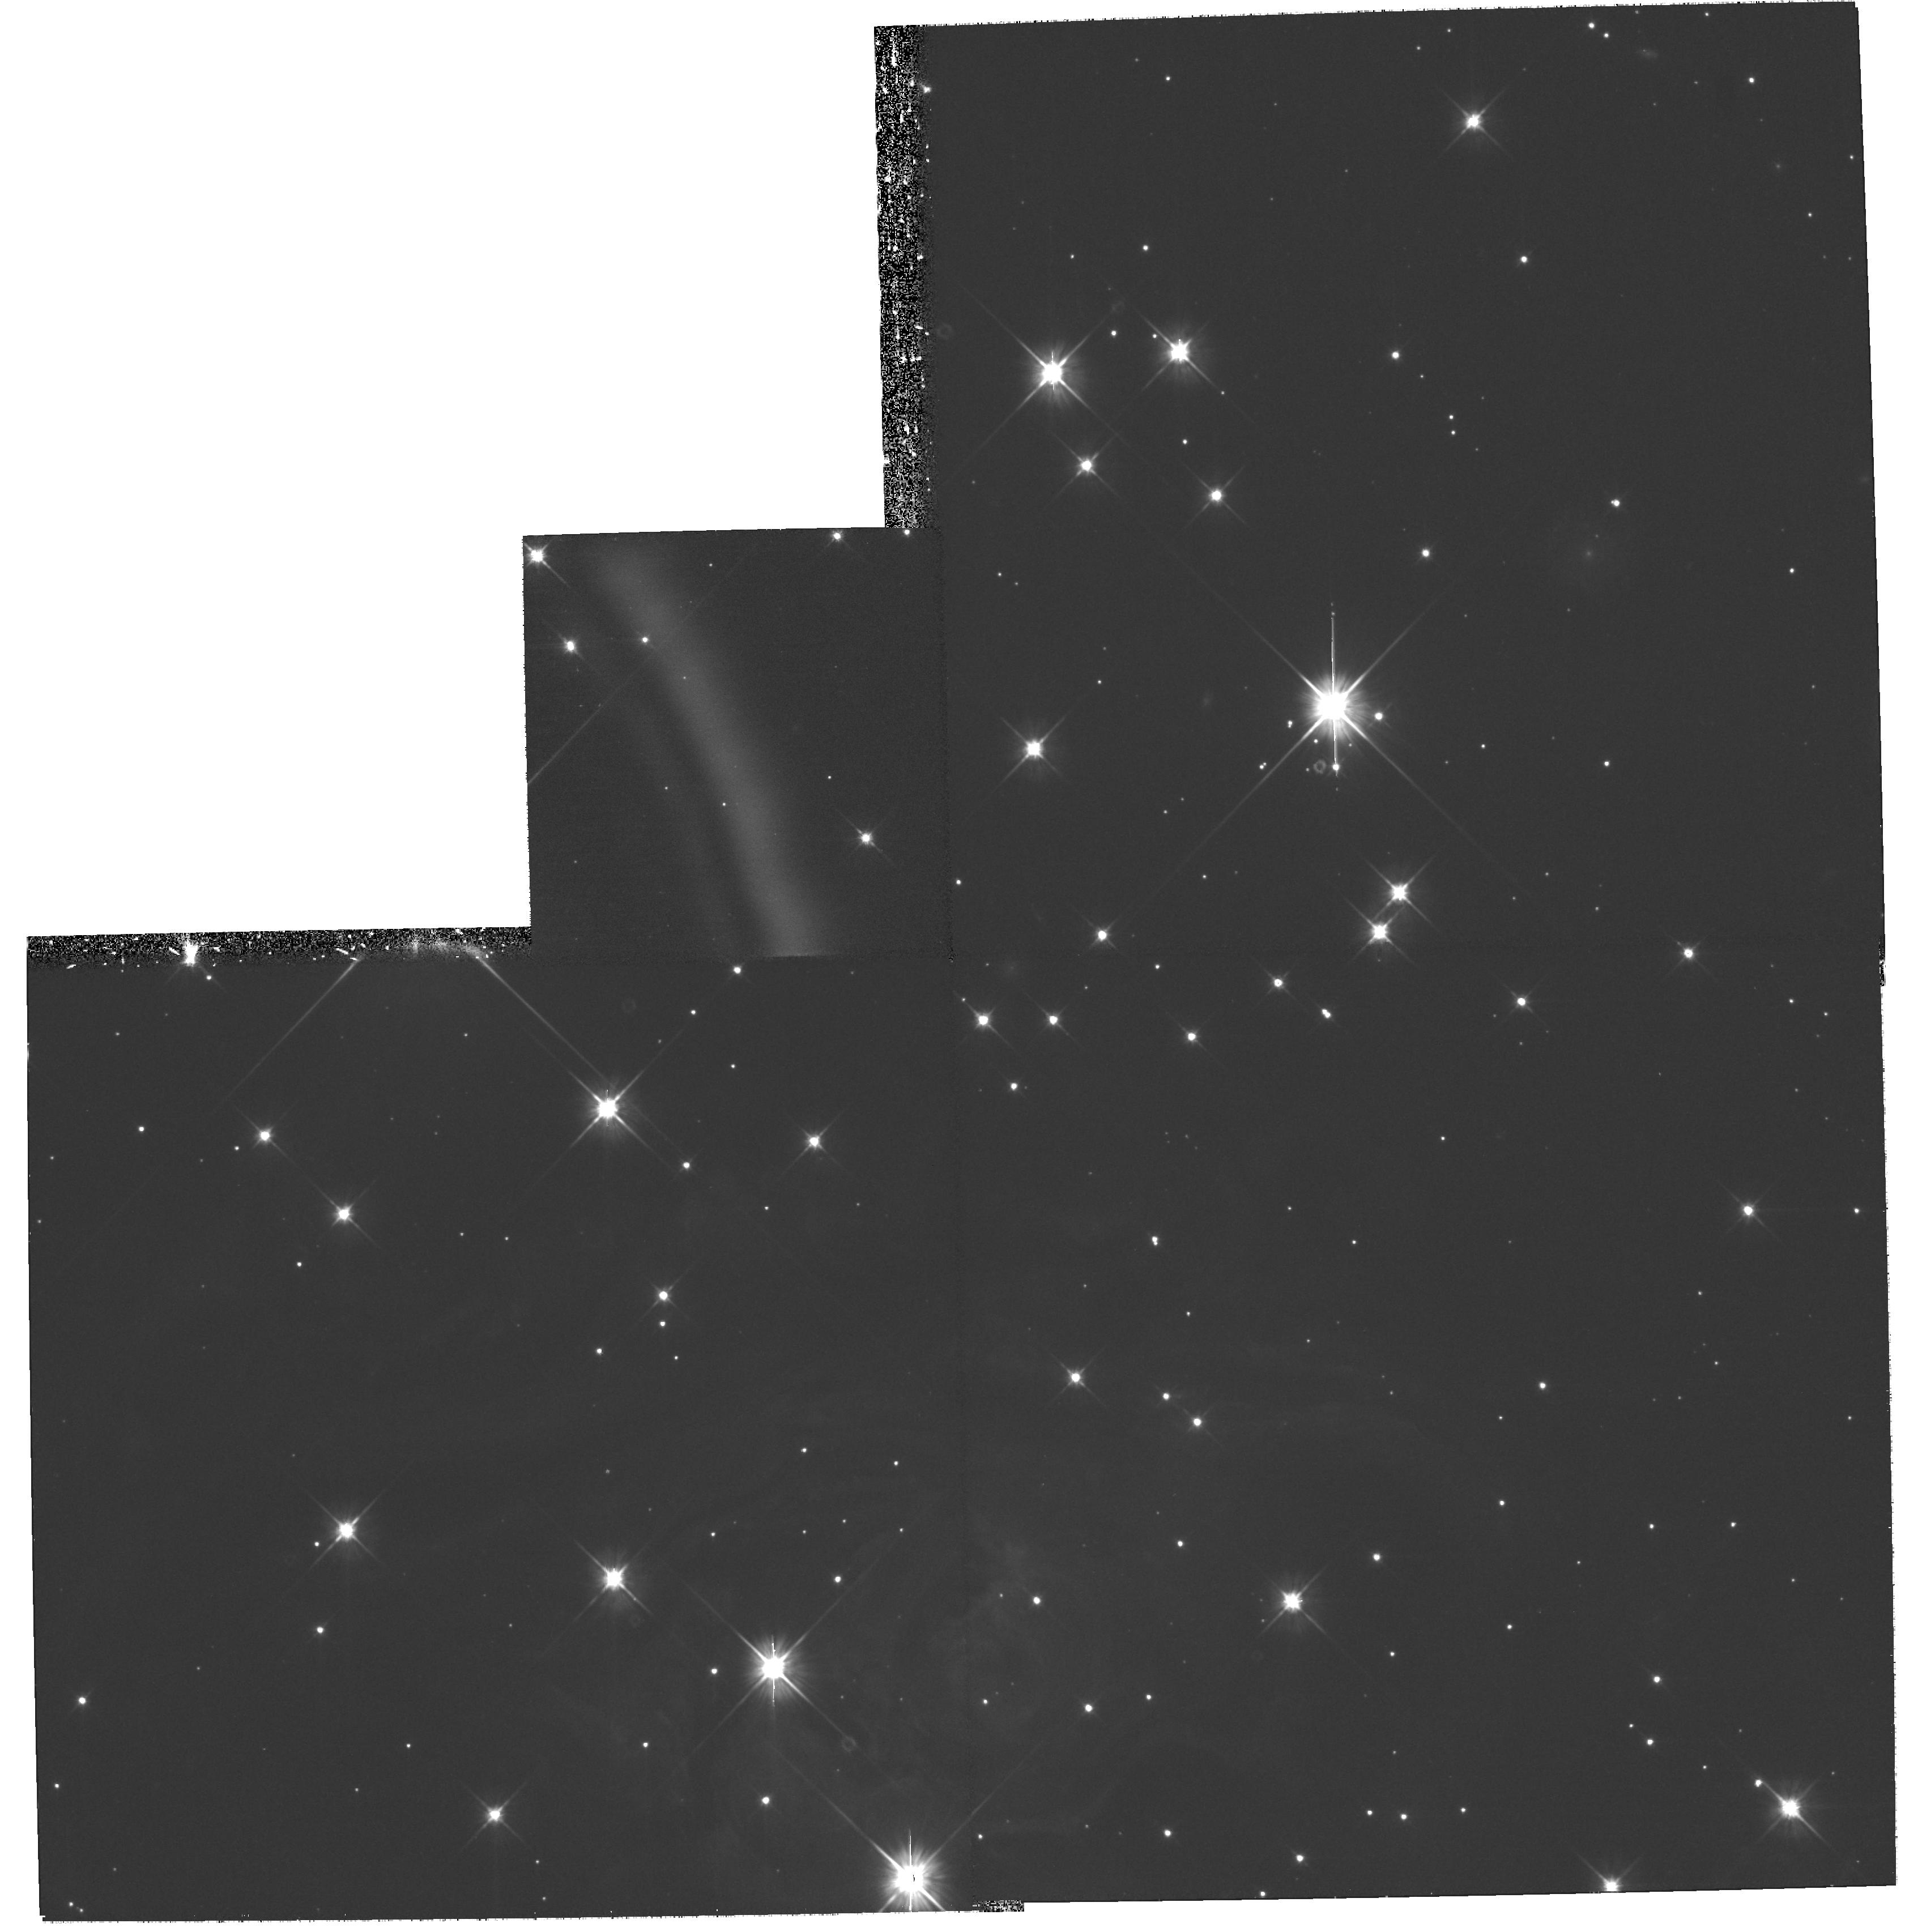
Target: V838-MON-ECHO-COPY
Instrument: WFPC2/PC
Filter: F606W
Exposure: 1.2 h
Observation ID: hst_10913_06_wfpc2_pc_f606w_u9sf06

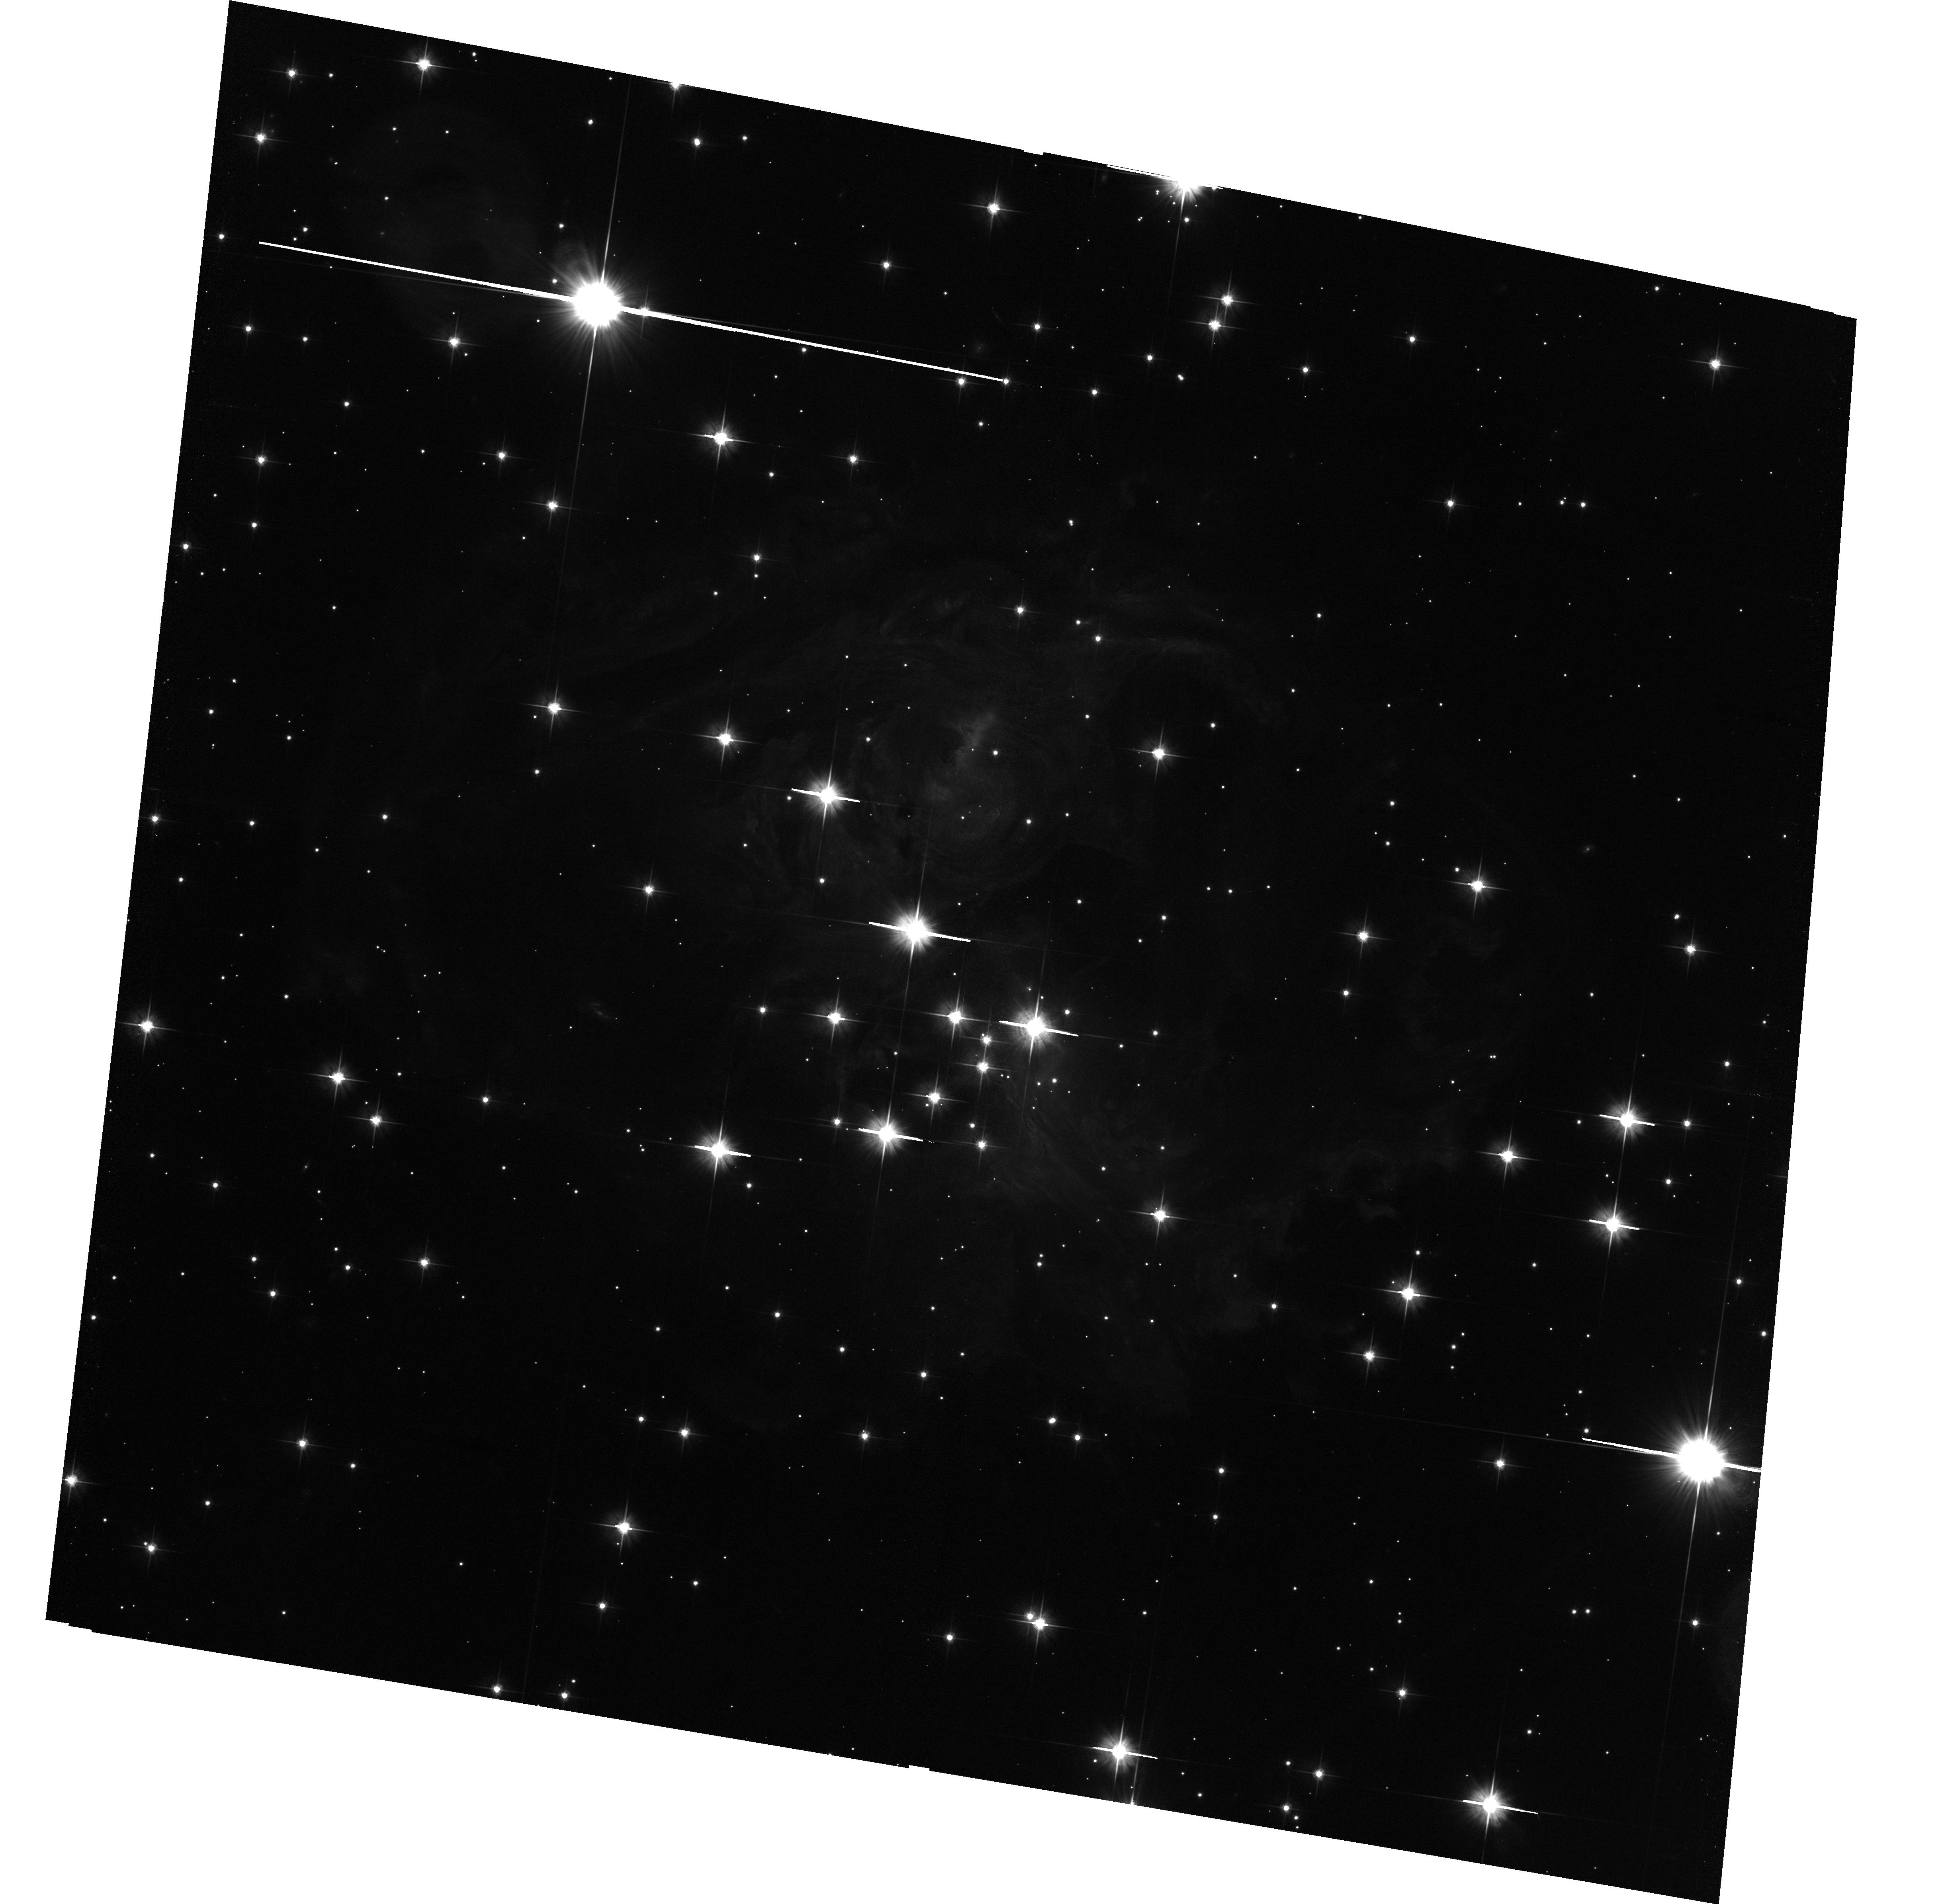
Target: V838-MON-ECHO
Instrument: ACS/WFC
Filter: F606W
Exposure: 1.8 h
Observation ID: hst_10913_01_acs_wfc_f606w_j9sf01

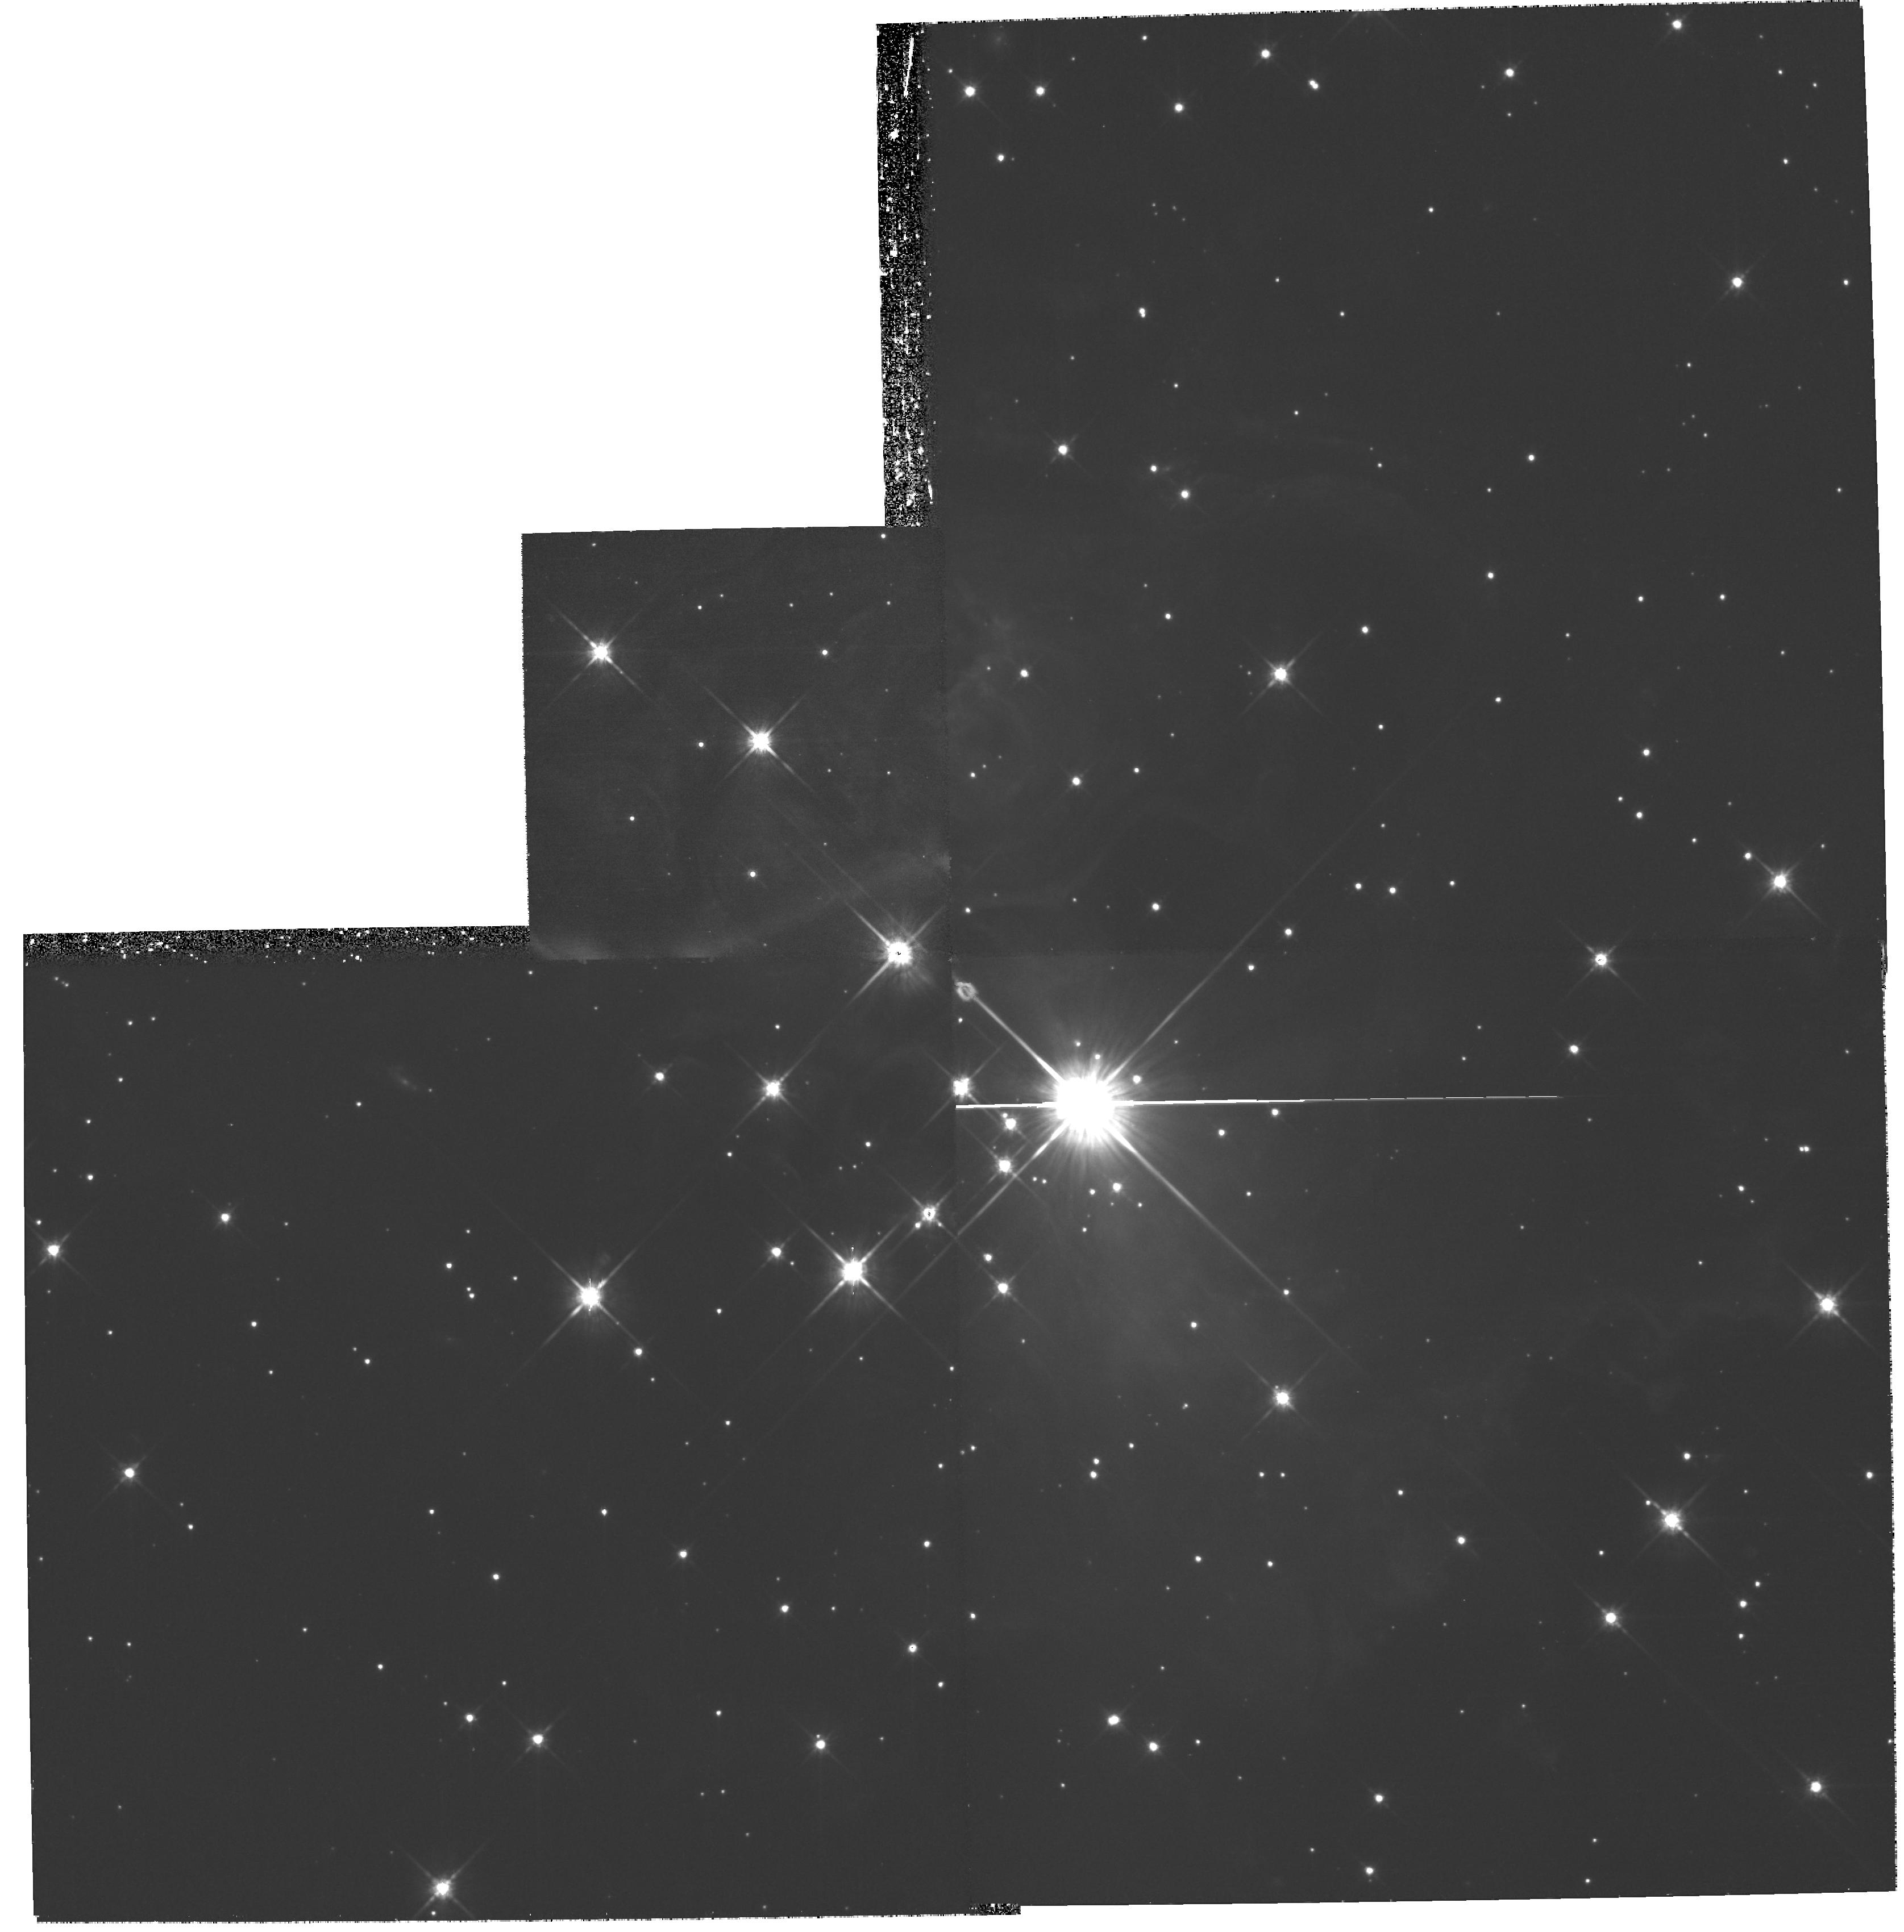
Target: V838-MON-ECHO-COPY
Instrument: WFPC2/PC
Filter: F814W
Exposure: 1.2 h
Observation ID: hst_10913_04_wfpc2_pc_f814w_u9sf04

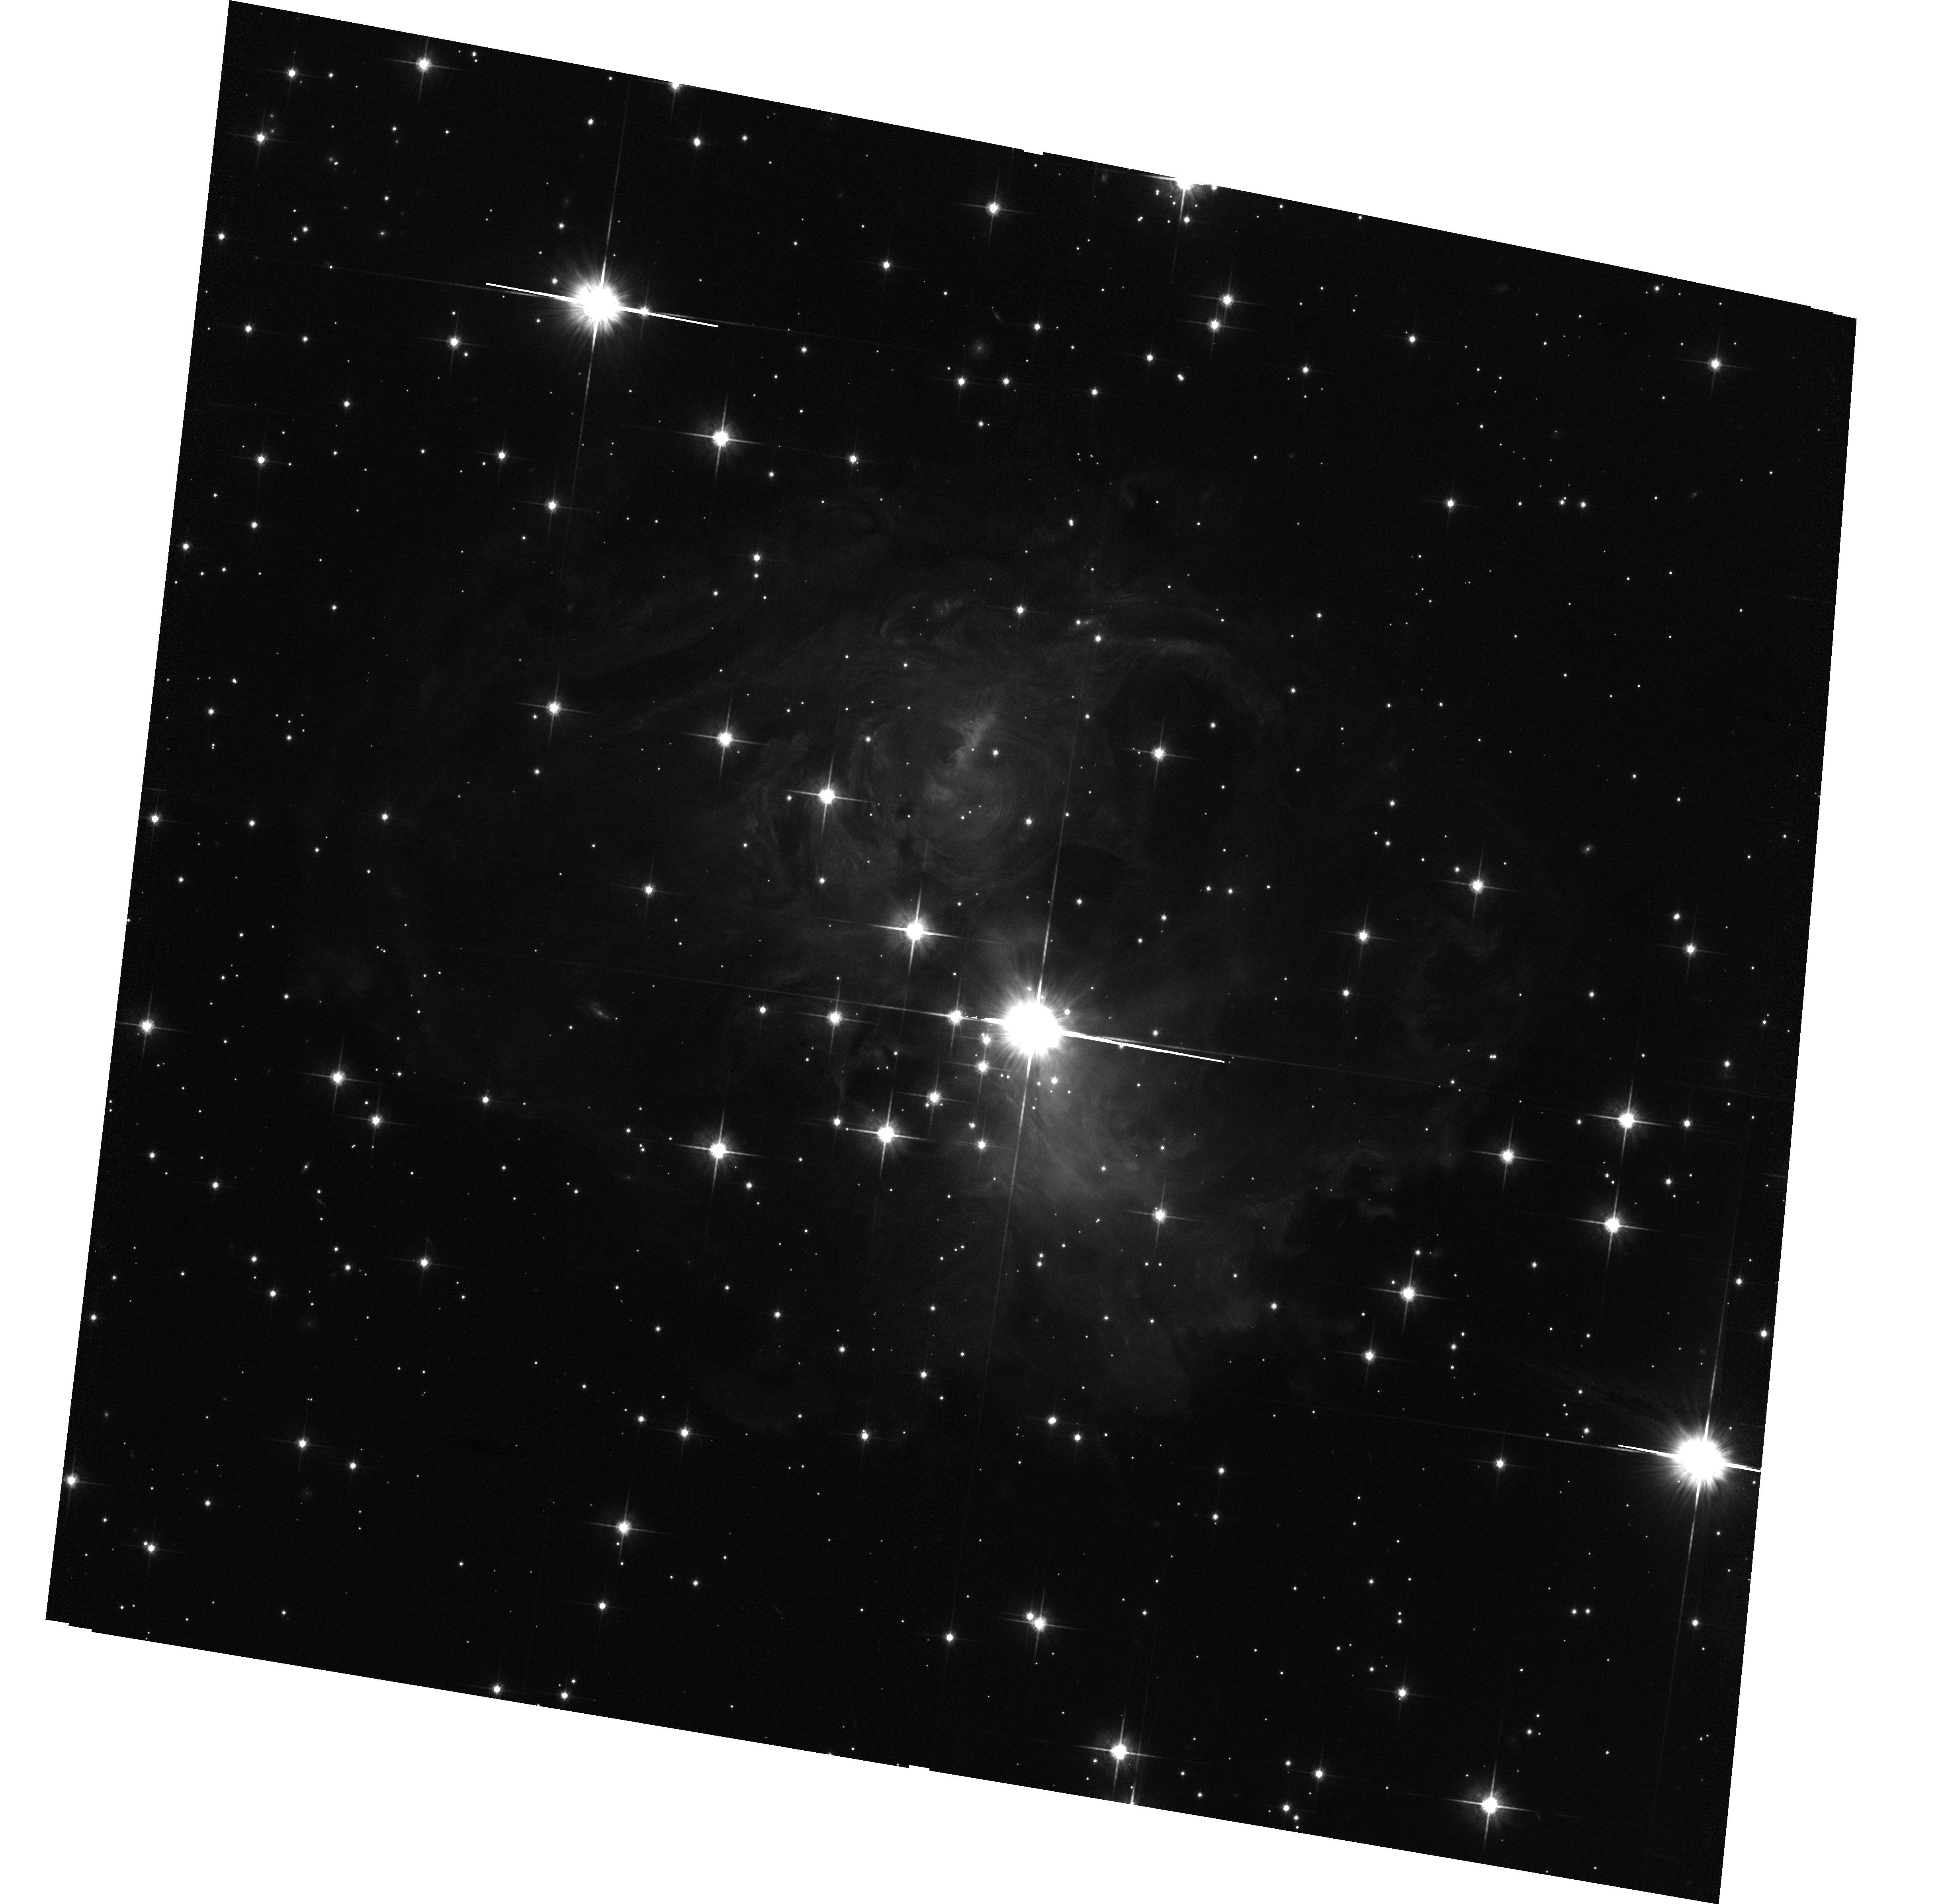
Target: V838-MON-ECHO
Instrument: ACS/WFC
Filter: F814W
Exposure: 41 min
Observation ID: hst_10913_01_acs_wfc_f814w_j9sf01

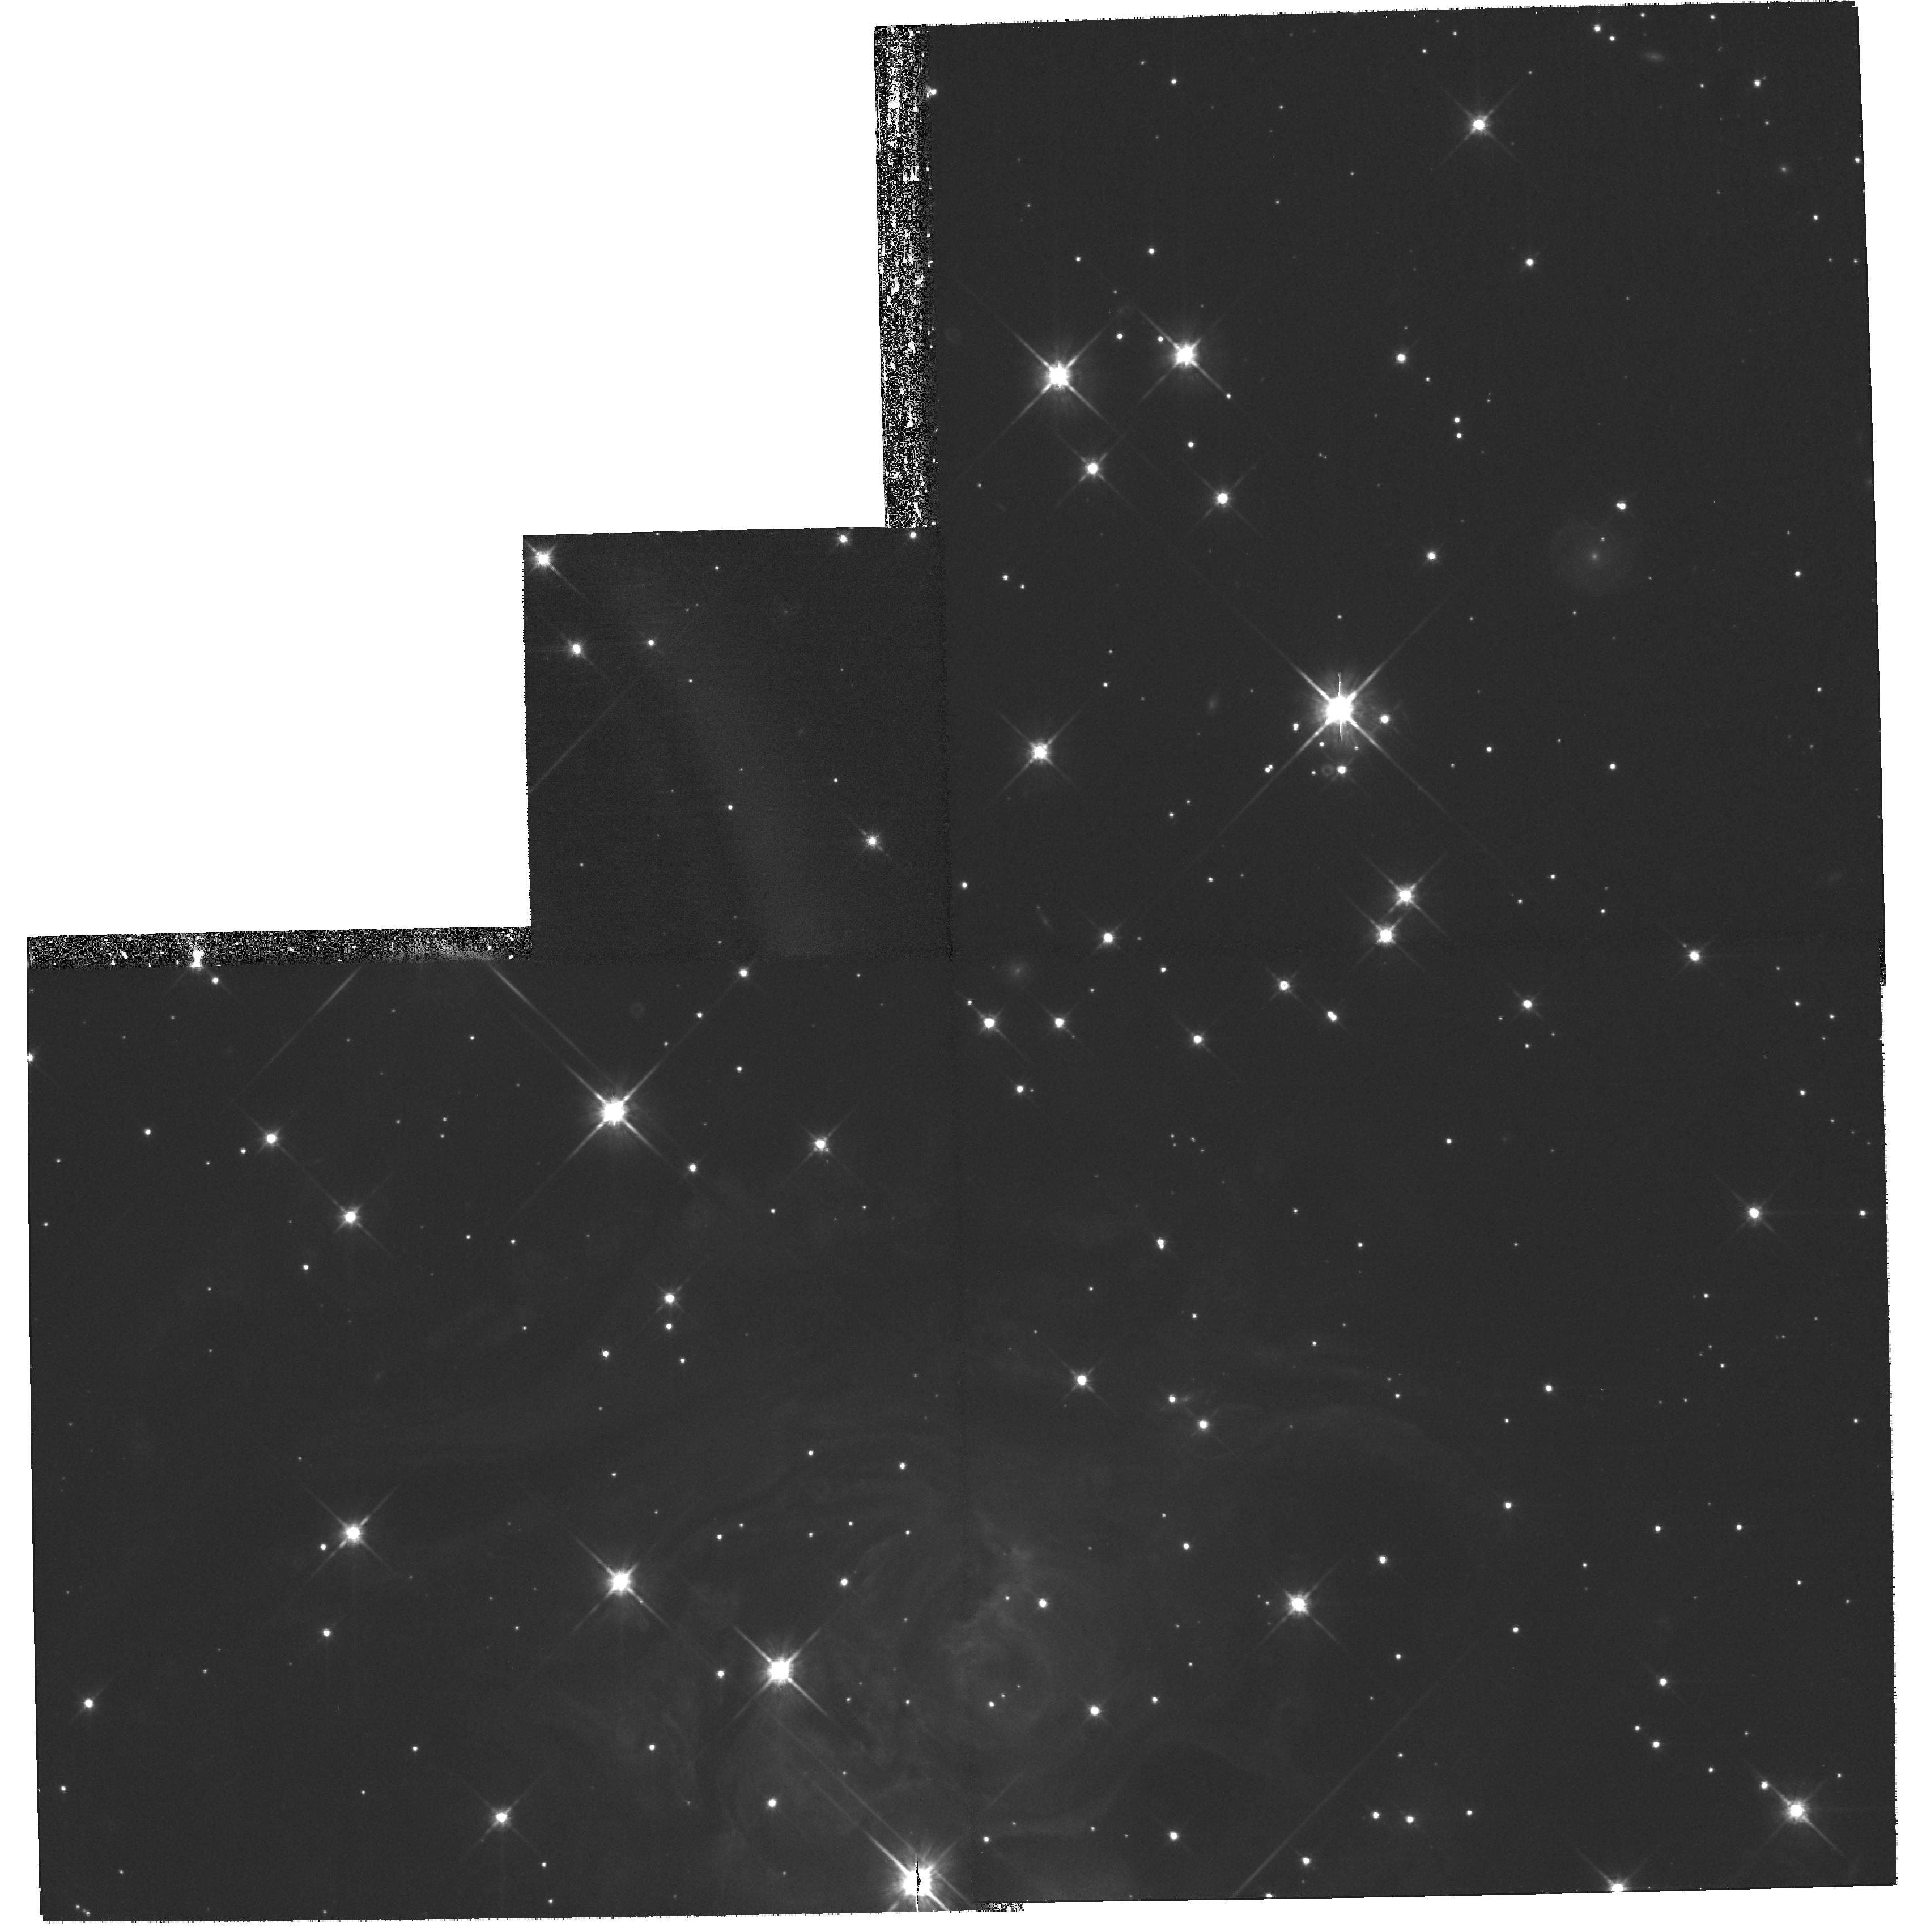
Target: V838-MON-ECHO-COPY
Instrument: WFPC2/PC
Filter: F814W
Exposure: 1.2 h
Observation ID: hst_10913_05_wfpc2_pc_f814w_u9sf05

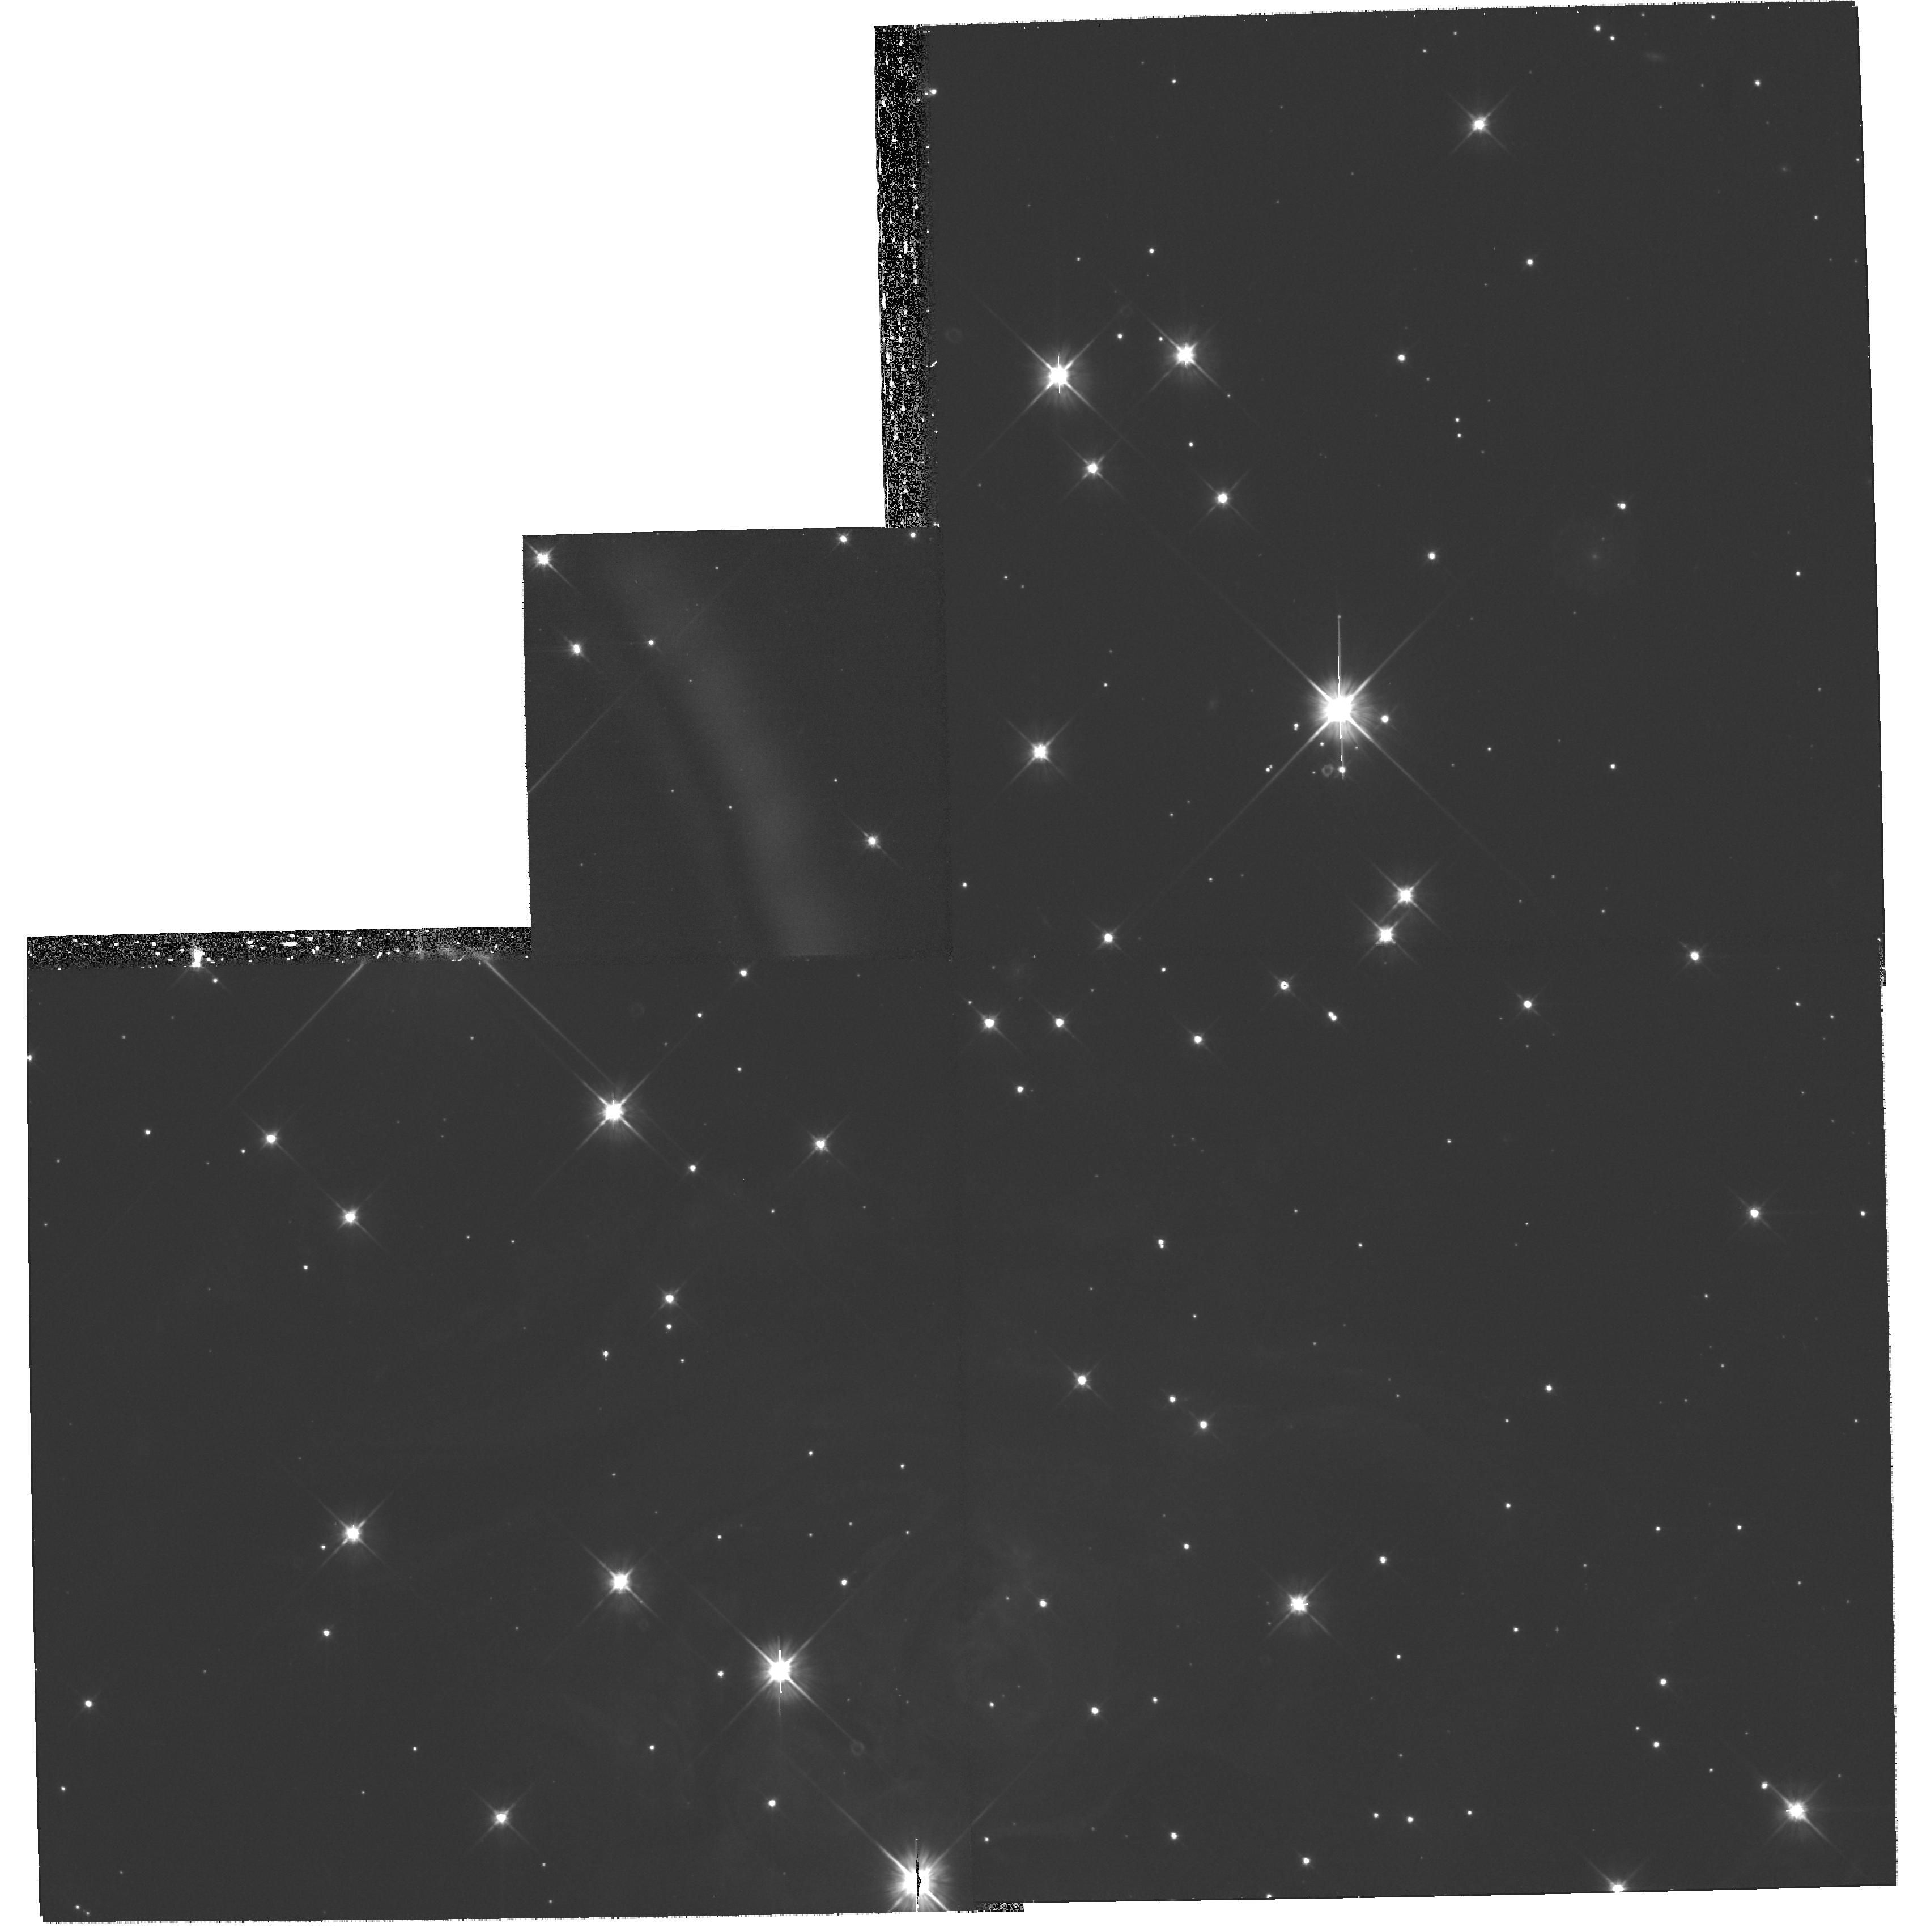
Target: V838-MON-ECHO-COPY
Instrument: WFPC2/PC
Filter: F606W
Exposure: 1.2 h
Observation ID: hst_10913_05_wfpc2_pc_f606w_u9sf05

The Light Echoes around V838 Monocerotis (PI: Bond, Howard E.)

V838 Monocerotis, which burst upon the astronomical scene in early 2002, is a completely unanticipated new object. It underwent a large-amplitude and very luminous outburst, during which its spectrum remained that of an extremely cool supergiant. A rapidly evolving set of light echoes around V838 Mon was discovered soon after the outburst, and quickly became the most spectacular display of the phenomenon ever seen. These light echoes provide the means to accomplish four unique types of measurements based on continued HST imaging during the event: (1) Study effects of MHD turbulence at high resolution and in 3 dimensions; (2) Construct the first unambiguous and fully 3-D map of a circumstellar dust envelope in the Milky Way; (3) Study dust physics in a unique setting where the spectrum and light curve of the illumination, and the scattering angle, are unambiguously known; and (4) Determine the distance to V838 Mon through direct geometric techniques. Because of the extreme rarity of light echoes, this is almost certainly the only opportunity to achieve such results during the lifetime of HST. We propose two visits during Cycle 15, in order to continue the mapping of the circumstellar dust and to achieve the other goals listed above.